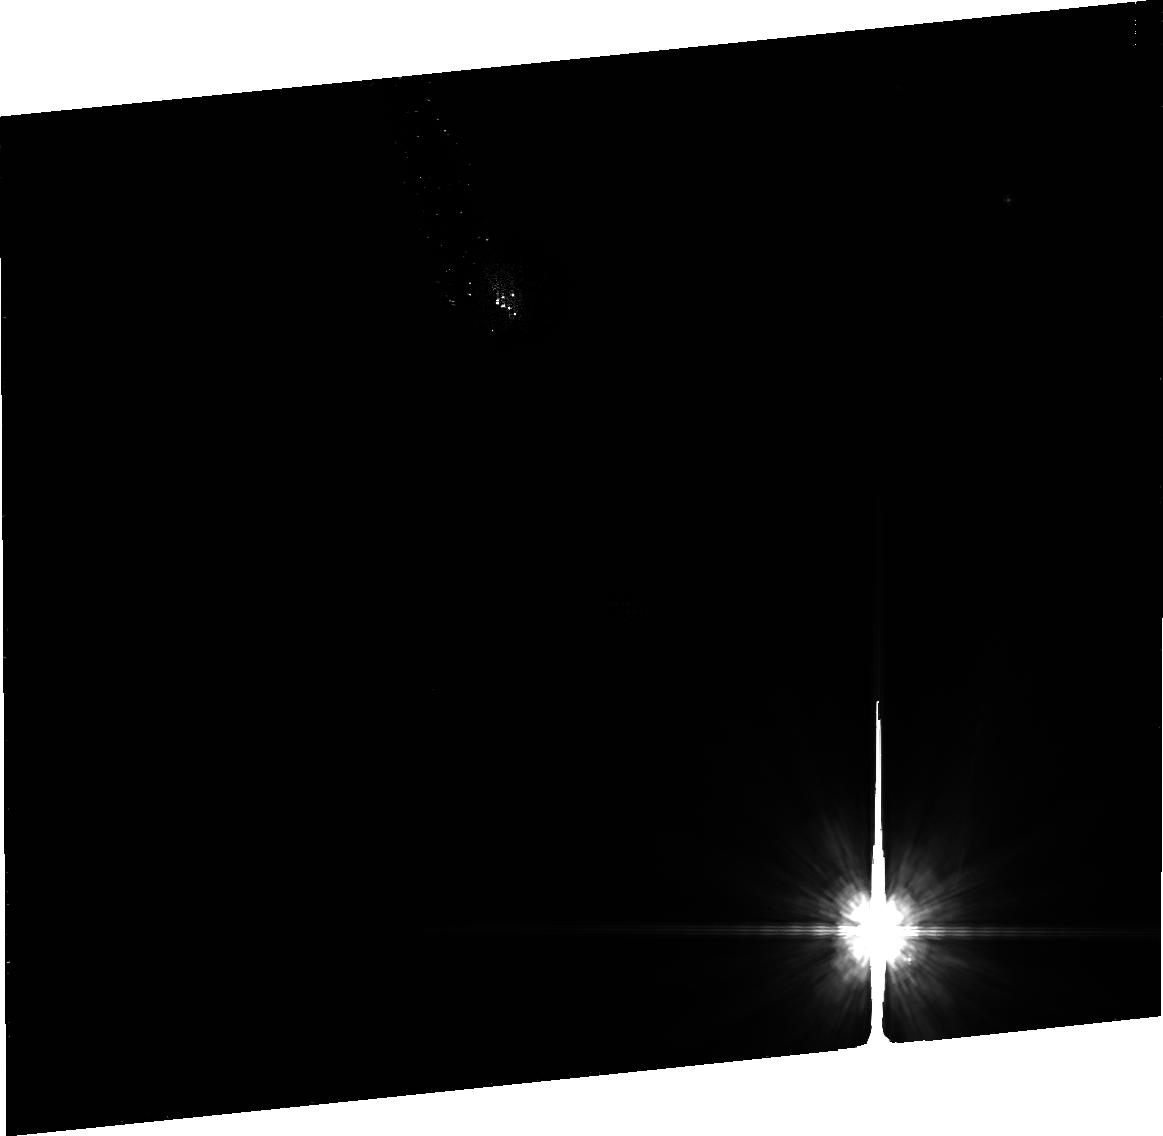
Target: GJ-182
Instrument: ACS/HRC
Filter: F606W
Exposure: 35 min
Observation ID: j9nf01020

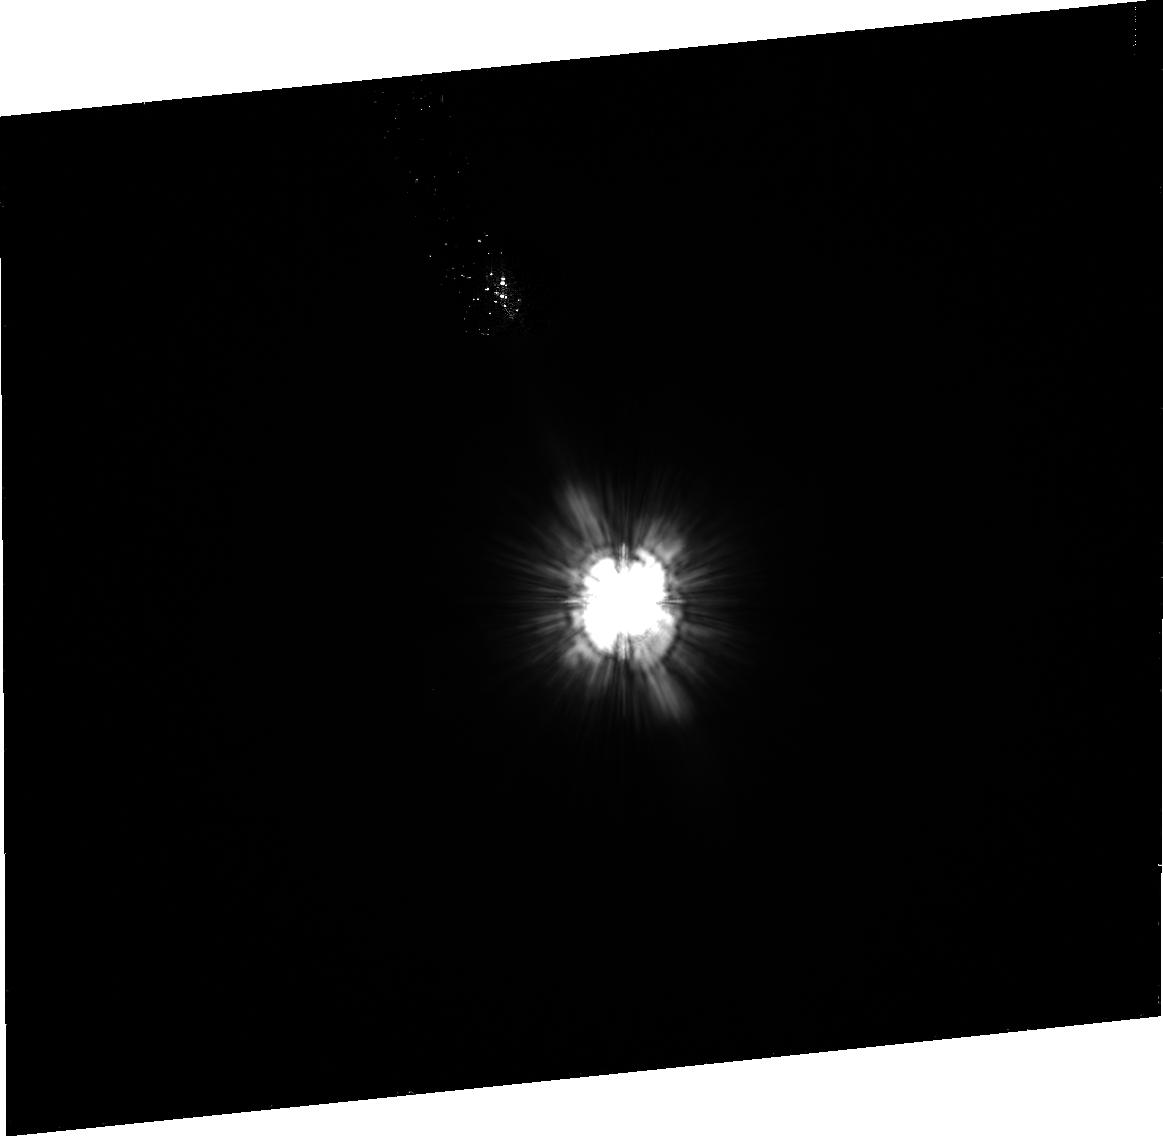
Target: HD30756
Instrument: ACS/HRC
Filter: F606W
Exposure: 36 min
Observation ID: j9nf02010

Debris Disks Around Nearby Young M Dwarfs (PI: Liu, Michael C.)

We propose to obtain HST/ACS F606W coronagraphic imaging of two young (10--50 Myr), nearby (25--55 pc) M dwarfs to resolve their debris disks in scattered light. Little is known about debris disks around M dwarfs, as very few examples are known and only one, the AU Mic debris disk, has been spatially resolved thus far. IR/sub-mm photometry of our targets indicate large quantities of exceptionally cold dust, comparable to the prototype AU Mic system, and make them excellent candidates for resolved studies with physical resolutions of 1-2 AU. HST/ACS provides an excellent capability for detection of disks in scattered light. Modeling the disk images will allow us to quantify the radial and vertical structure and to search for disk sub-structure, a potential probe of the planet formation process in these young systems. Our program can expand the census of young resolved debris disks, of which very few are currently known. M dwarfs have been largely over-looked in myriad imaging searches: our program will complement the many current programs focusing on the higher-mass AFGK stars. Because our targets belong to nearby young moving groups with known resolved disks around higher mass stars, a key potential outcome of our program is comparative study of coeval debris disks over a range of stellar masses.